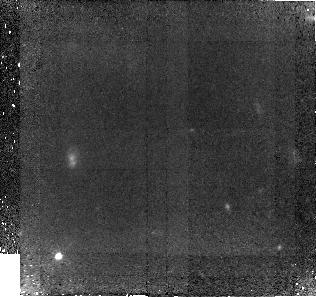
Target: GAL-152258-000736
Instrument: NICMOS/NIC2
Filter: F110W
Exposure: 3.7 h
Observation ID: na0w02010

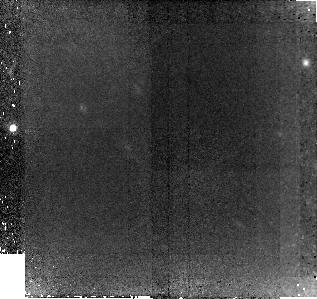
Target: GAL-100030+021715
Instrument: NICMOS/NIC2
Filter: F110W
Exposure: 3.7 h
Observation ID: na0w01010

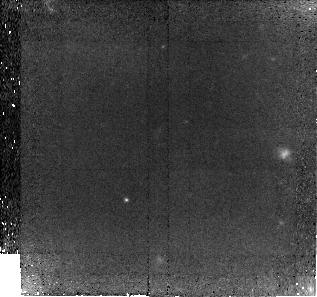
Target: GAL-152409-001043
Instrument: NICMOS/NIC2
Filter: F110W
Exposure: 3.7 h
Observation ID: na0w03010

Ultraviolet Imaging of Lyman-Alpha-Selected Galaxies at High Redshift (PI: Martin, Crystal Linn)

We propose to carry out deep NICMOS/NIC2 imaging in the rest-frame, ultraviolet continuum of galaxies discovered in the Magellan Multi-Slit Lyman Alpha Survey. This spectroscopic survey identified ultra-faint, redshift 5.7 Lyman-alpha emitters (LAEs) in a 15 nm wide, OH-free band at 819 nm. Imaging with HST is the only way to measure their continuum intensity near rest-frame 160 nm. The ultraviolet photometry will directly measure the rate of star formation in common objects; and, when combined with groundbased Lyman-alpha luminosities, provide a reliable cross-calibration of Lyman-alpha attenuation and emission equivalent width. Direct measurement of the size of the star-forming regions, unresolved in the groundbased data, will extend measurements of the intensity of star formation to common objects in the high-redshift universe. Gaseous outflows from these galaxies are thought to be the source of their asymmetric line profiles, and area-averaged star formation rates are needed to calibrate feedback recipes, as well as eventually extend the Schmidt-Kennicutt law to high-redshift. The three targets proposed in Cycle~16 lie in fields covered by major galaxy surveys, are not as bright as the unusually luminous sources identified by such surveys at high-redshift, and present an opportunity to study properties of more common galaxies at high-redshift.